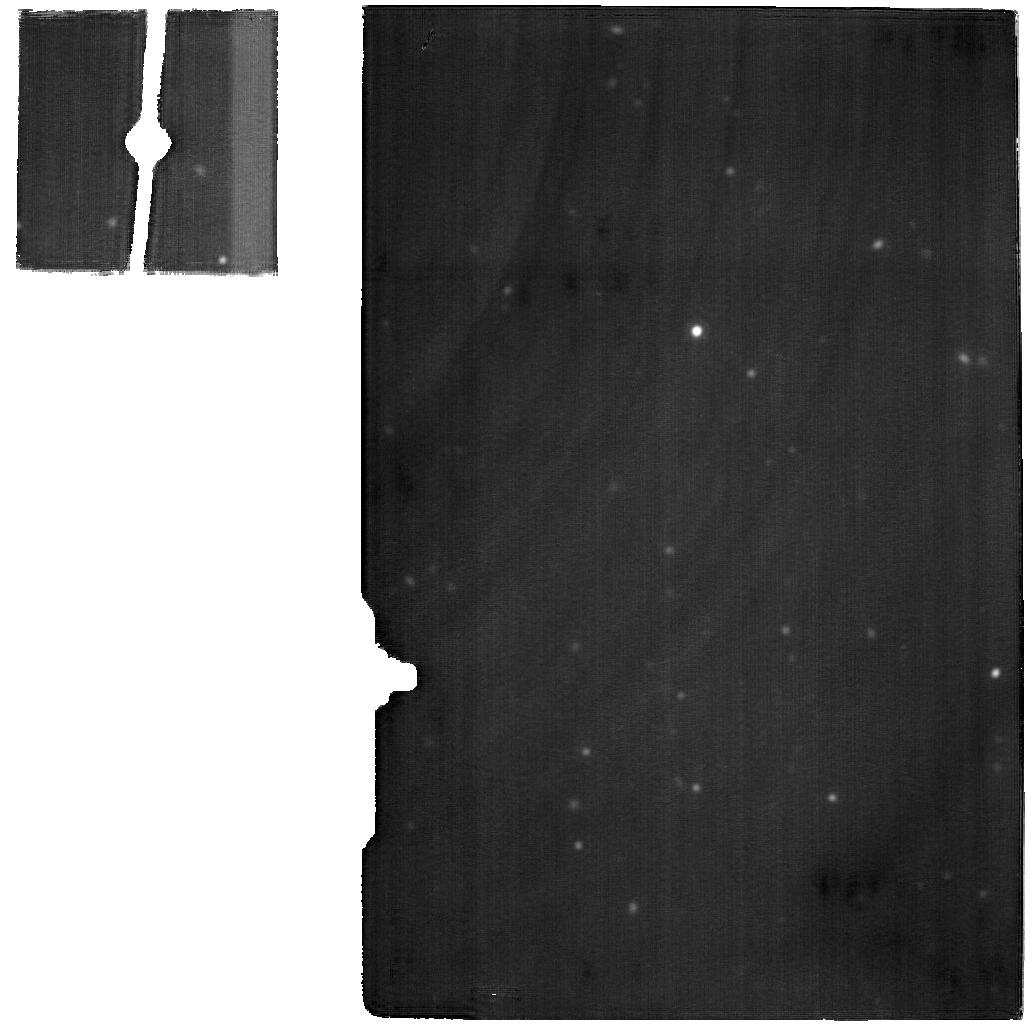
Target: M-83-BACKGROUND. Instrument: MIRI. Filter: F2100W. Exposure: 38 min. Observation ID: jw02219-o015_t006_miri_f2100w

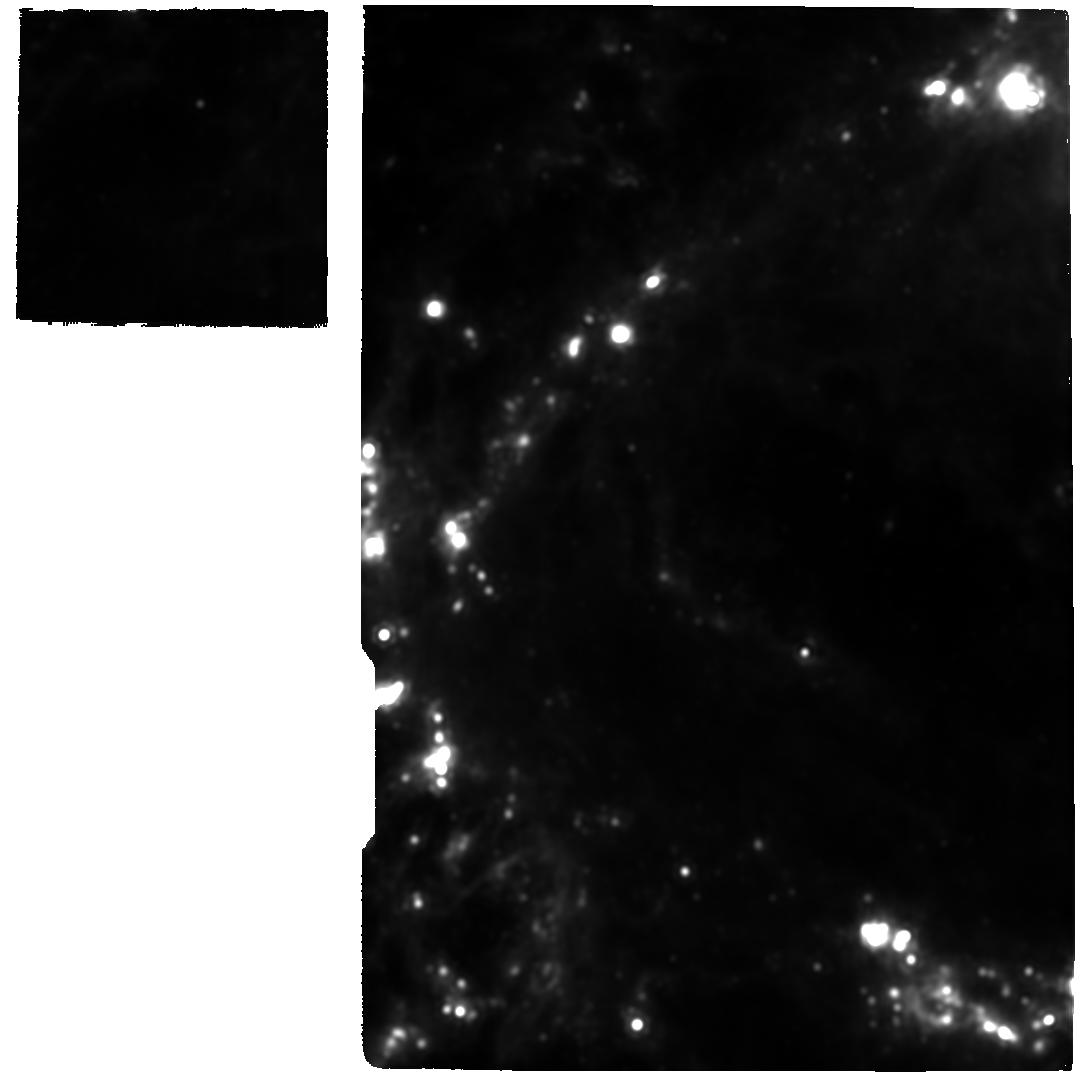
Target: M-83-F1. Instrument: MIRI. Filter: F2100W. Exposure: 2.5 h. Observation ID: jw02219-o011_t002_miri_f2100w

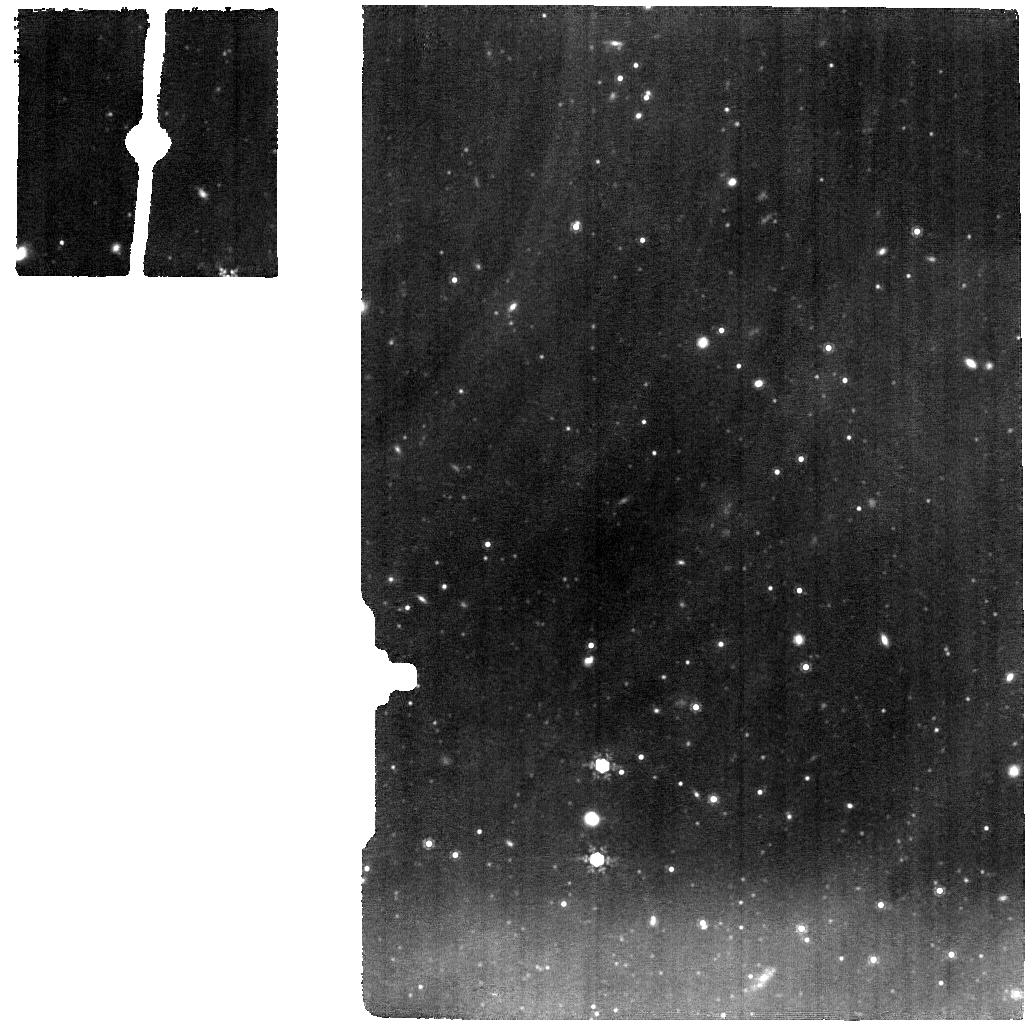
Target: M-83-BACKGROUND. Instrument: MIRI. Filter: F1000W. Exposure: 38 min. Observation ID: jw02219-o005_t006_miri_f1000w

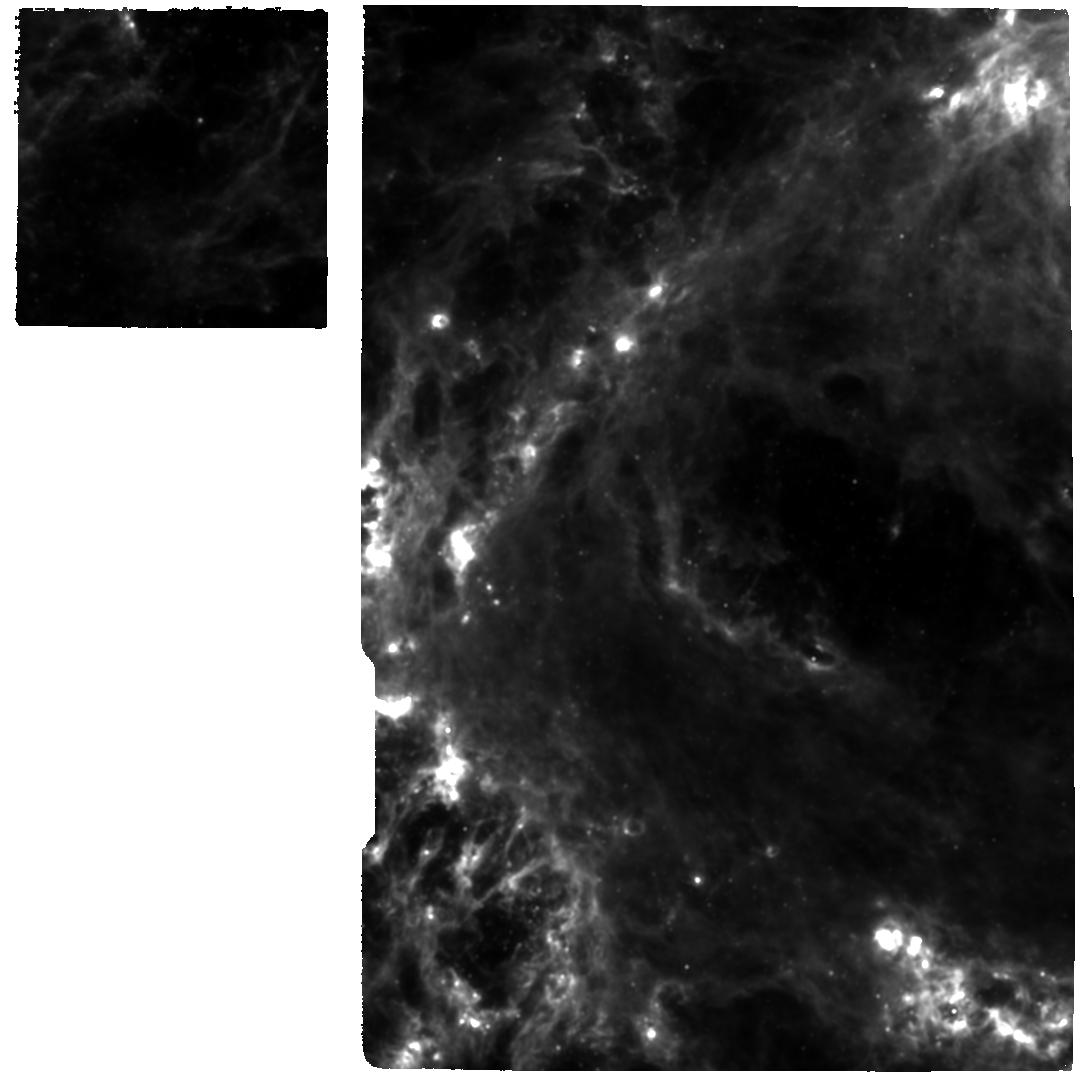
Target: M-83-F1. Instrument: MIRI. Filter: F1130W. Exposure: 2.5 h. Observation ID: jw02219-o006_t002_miri_f1130w

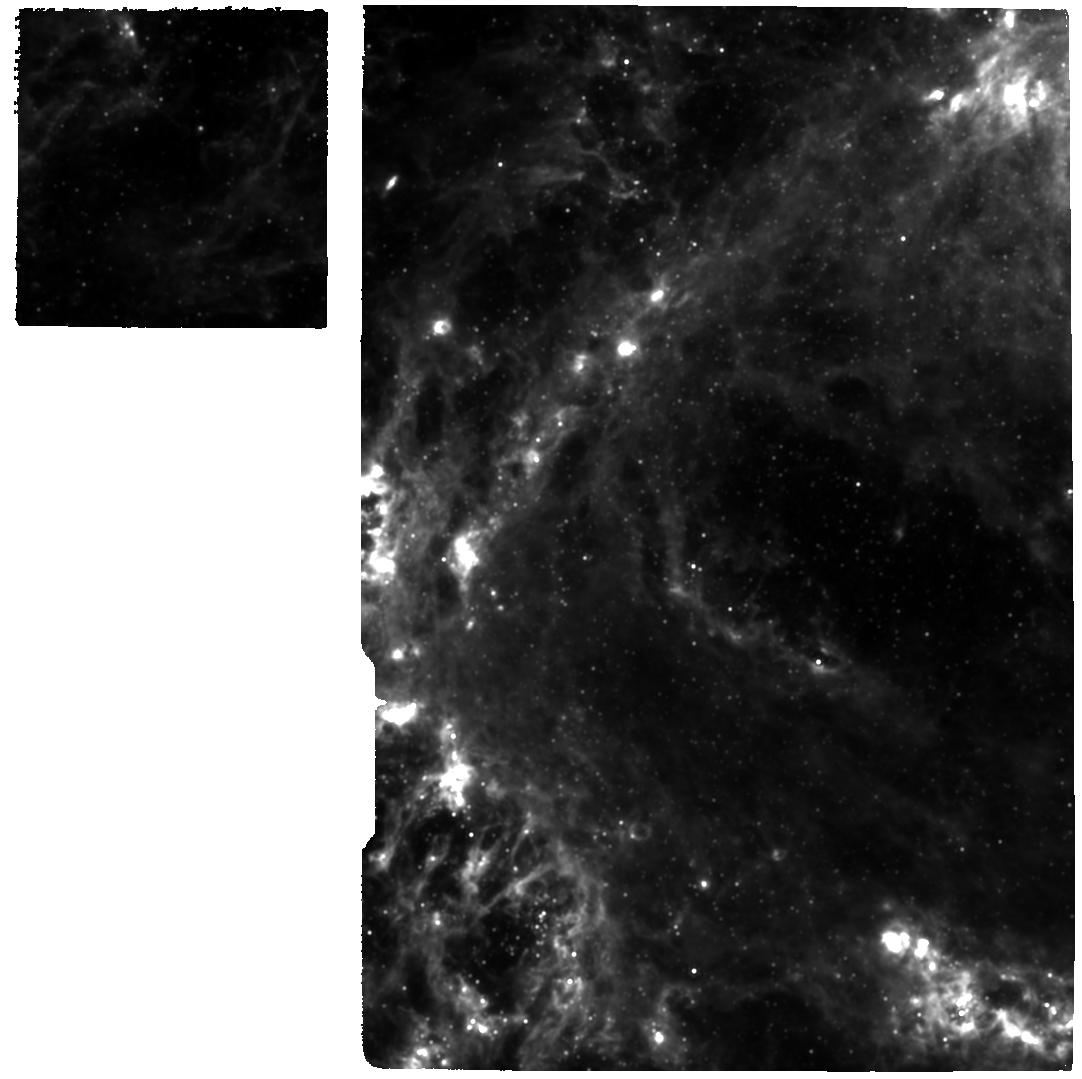
Target: M-83-F1. Instrument: MIRI. Filter: F1000W. Exposure: 2.5 h. Observation ID: jw02219-o001_t002_miri_f1000w

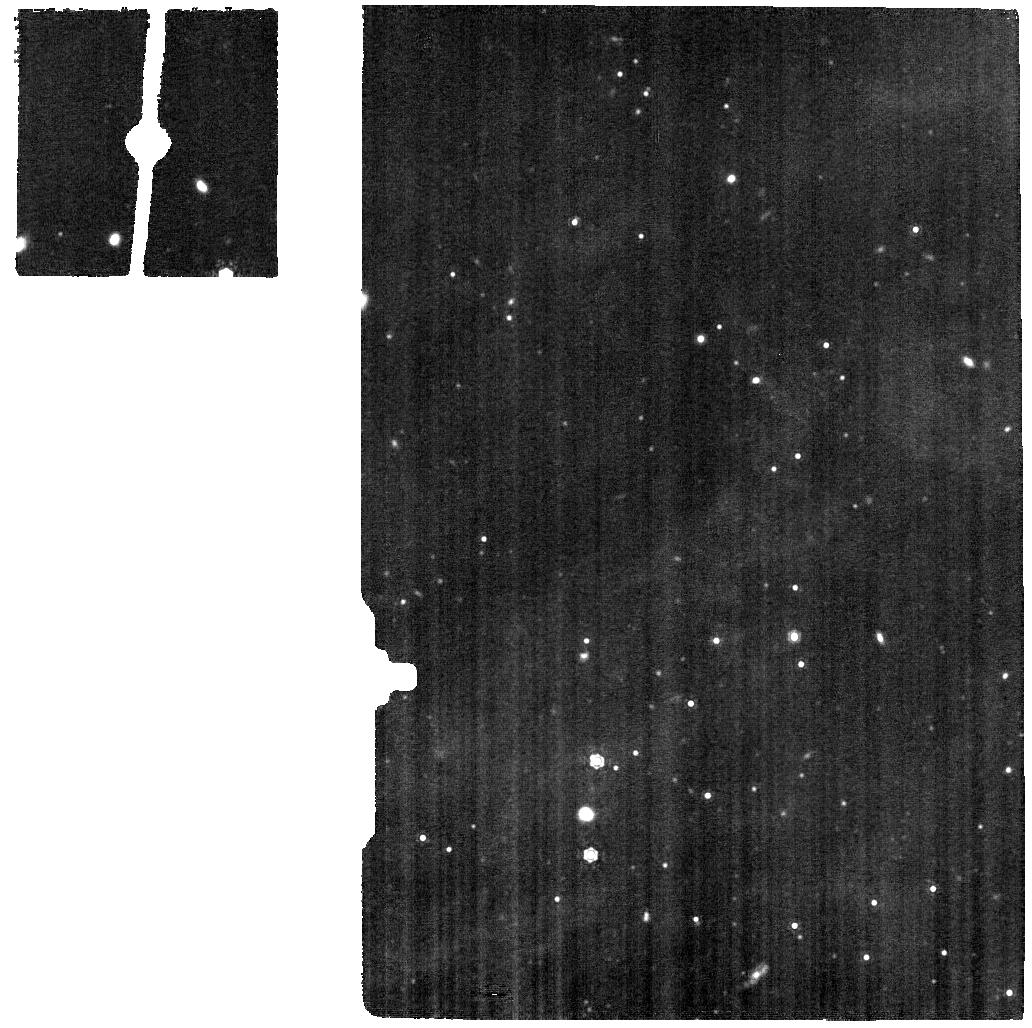
Target: M-83-BACKGROUND. Instrument: MIRI. Filter: F1130W. Exposure: 38 min. Observation ID: jw02219-o010_t006_miri_f1130w

Shining light on the CO-dark H2 gas in the heart of M83 (PI: Hernandez, Svea S)

Molecular gas is a critical ingredient in the recipe of star formation (SF) in galaxies. In order to fully understand the processes that govern SF, it is essential to accurately measure, map and characterize the distribution of H2 in star-forming environments. Since H2 is a weak rotational emitter, the molecular gas content in galaxies is typically inferred using indirect tracers. The CO (1-0) transition has been widely used as H2 tracer for decades. However, CO provides a partial census of the total H2 mass, particularly in regions with large quantities of CO-dark gas. Recent evidence from an FUV spectroscopic study suggests that S+ might be tracing large amounts of CO-dark gas in the core of M83. Here we propose to exploit the unprecedented capabilities of JWST in the MIR, using the MIRI/MRS, to perform a spatially-resolved study of the warm H2 gas in the heart of this face-on spiral galaxy. Our motivation is to directly detect the warm H2 in the core of M83, and infer the total H2 mass by combining the spatially-resolved data with a new continuous-temperature model using the H2 rotational emission. Ultimately, we will be able to test if S+ does indeed trace CO-dark gas in such environments with intense SF. To understand the fueling SF history through cosmic time, it is imperative that we test and develop tools to accurately estimate molecular gas mass directly probing the H2 reservoirs. JWST, with its unrivaled sensitivity will allow us to do exactly that.